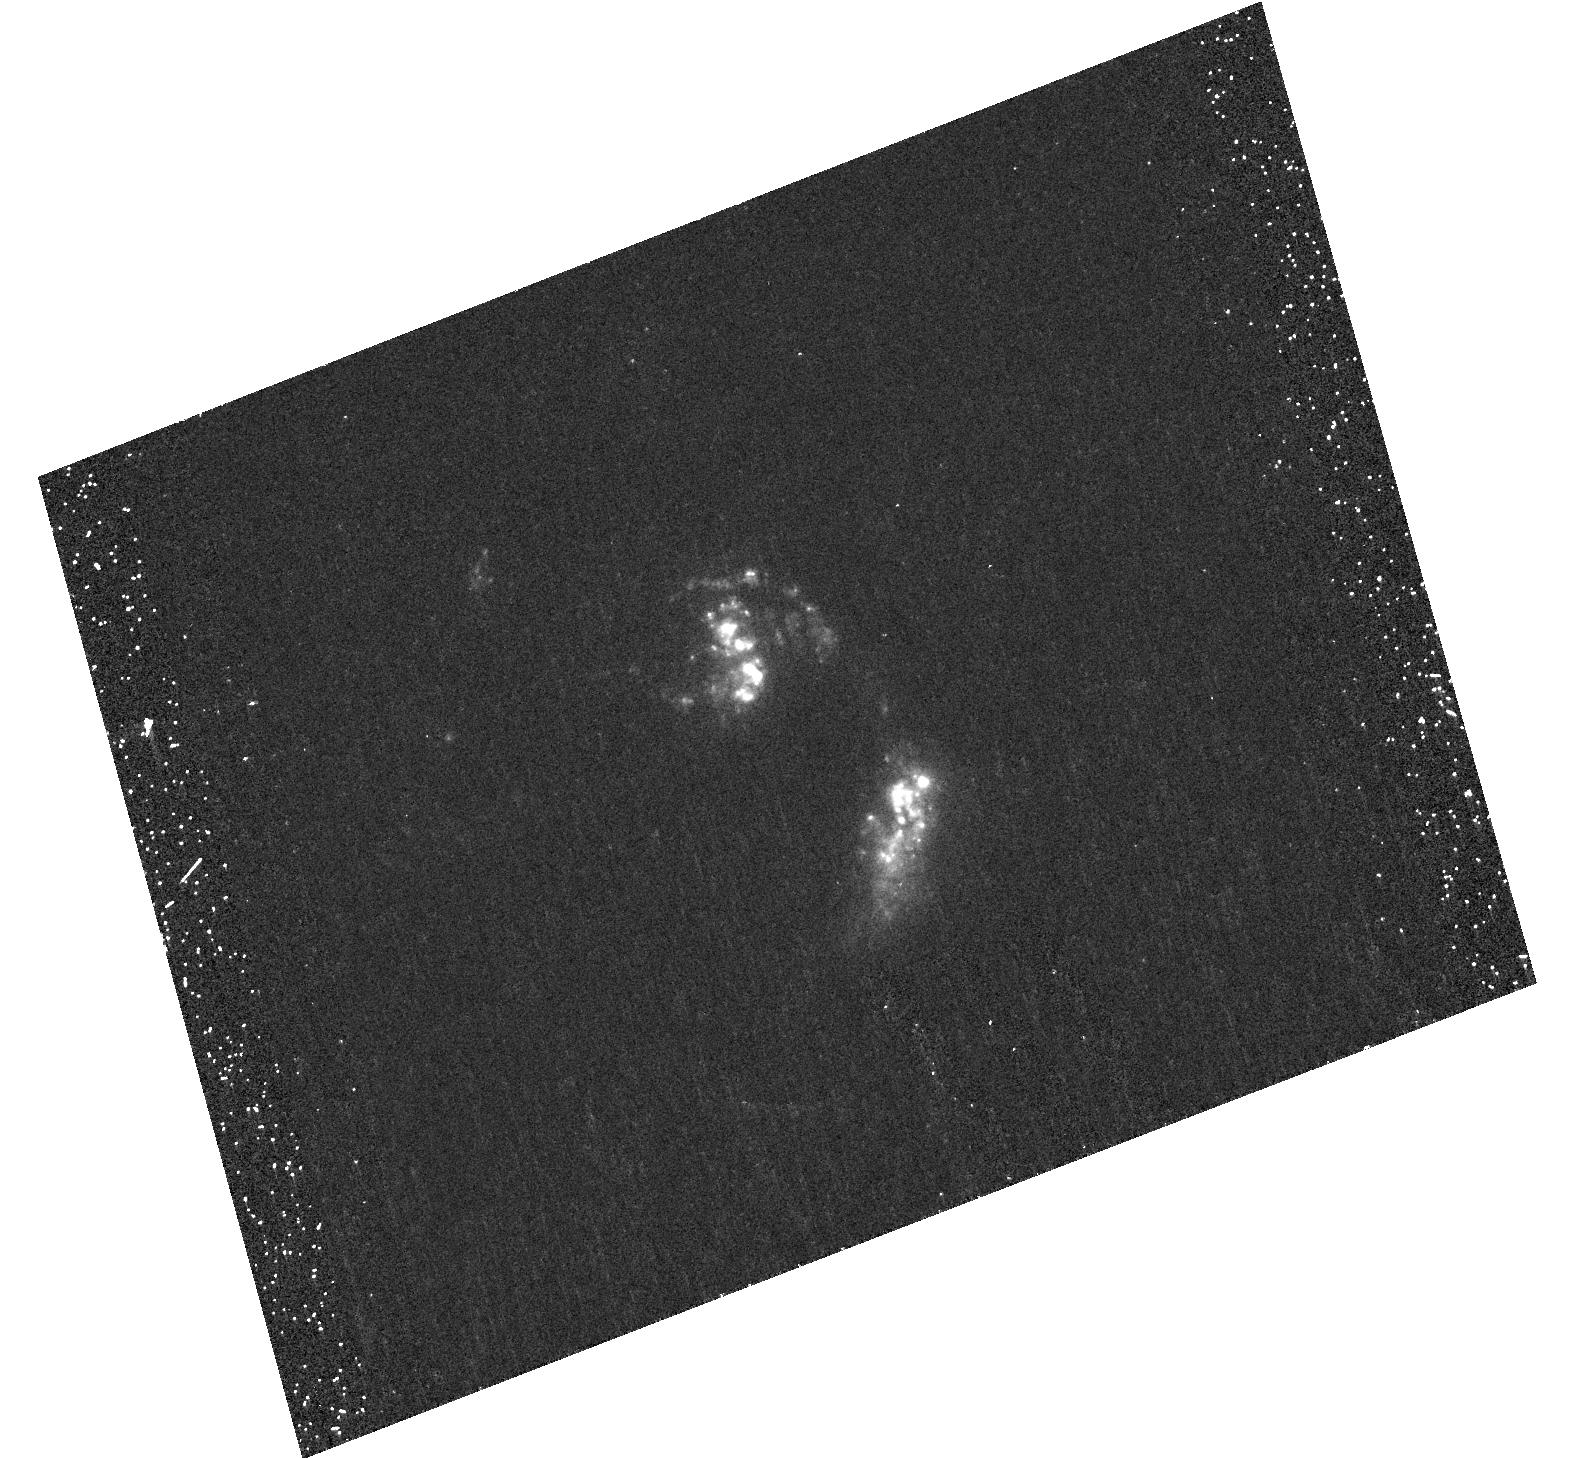
Target: NGC6090. Instrument: ACS/HRC. Filter: F220W. Exposure: 28 min. Observation ID: hst_10575_02_acs_hrc_f220w_j9fv02

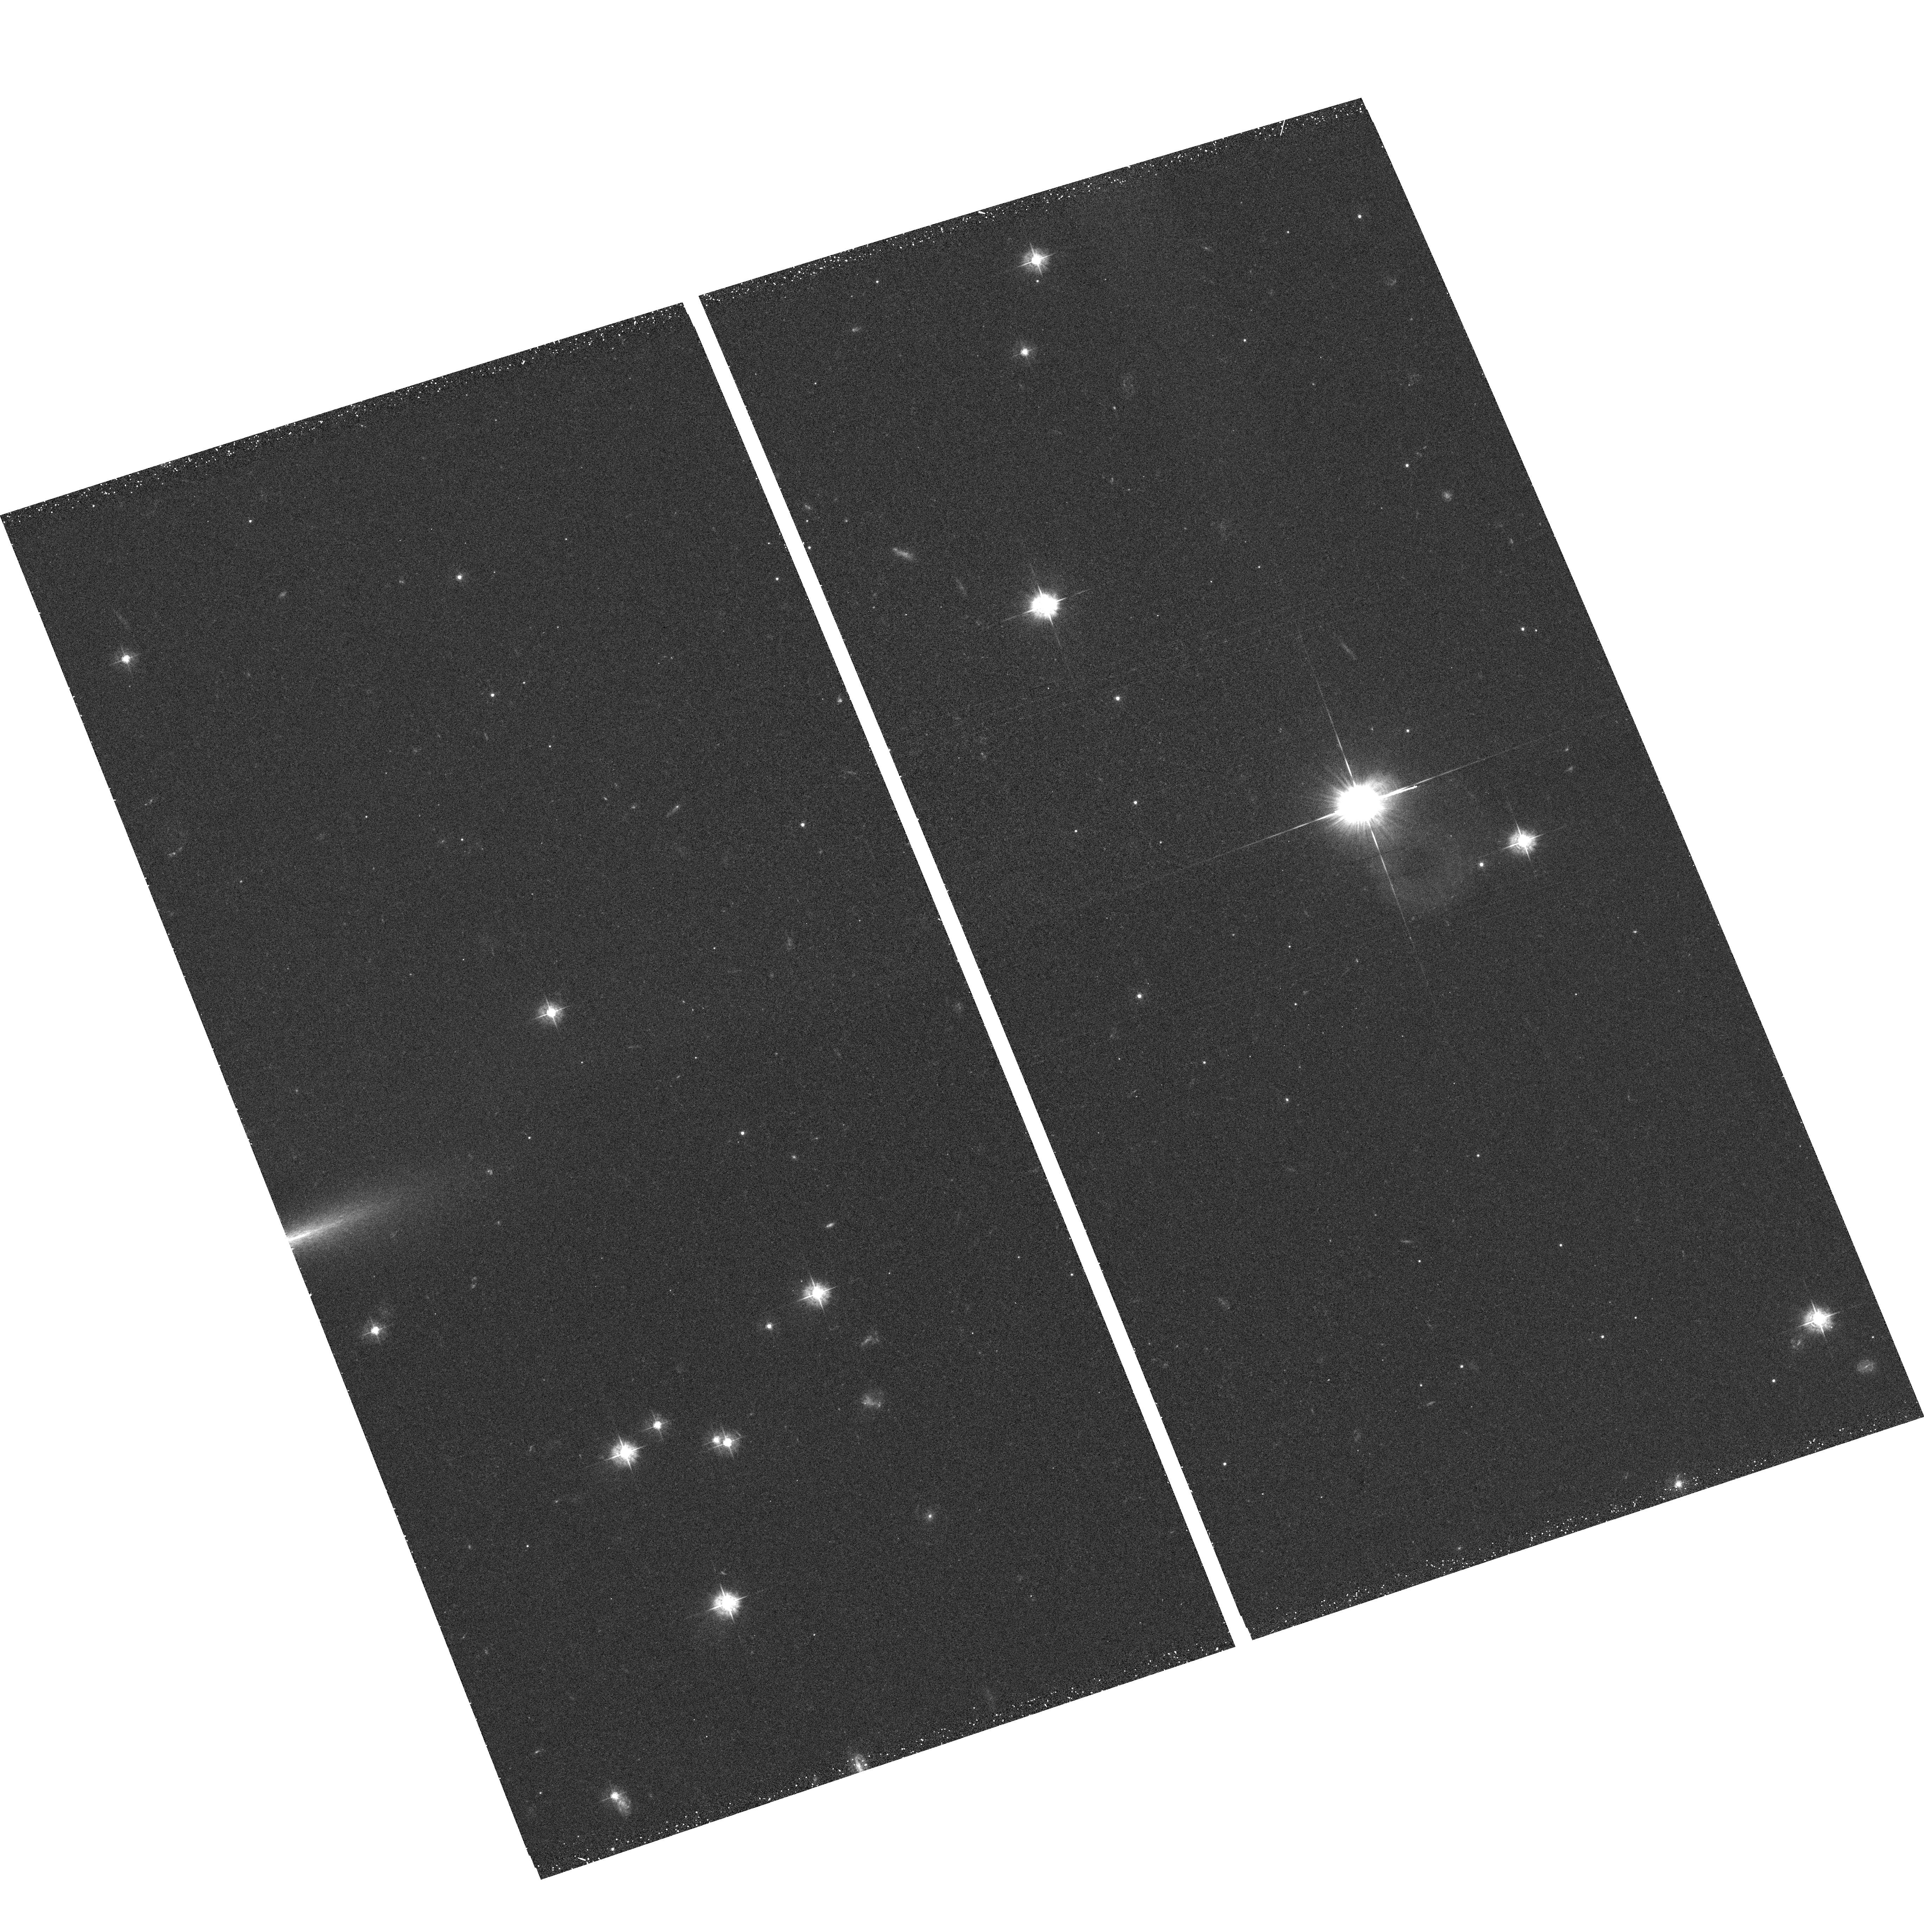
Target: field at RA 186.444°, Dec -36.234°. Instrument: ACS/WFC. Filter: F435W. Exposure: 22 min. Observation ID: hst_10575_04_acs_wfc_f435w_j9fv04

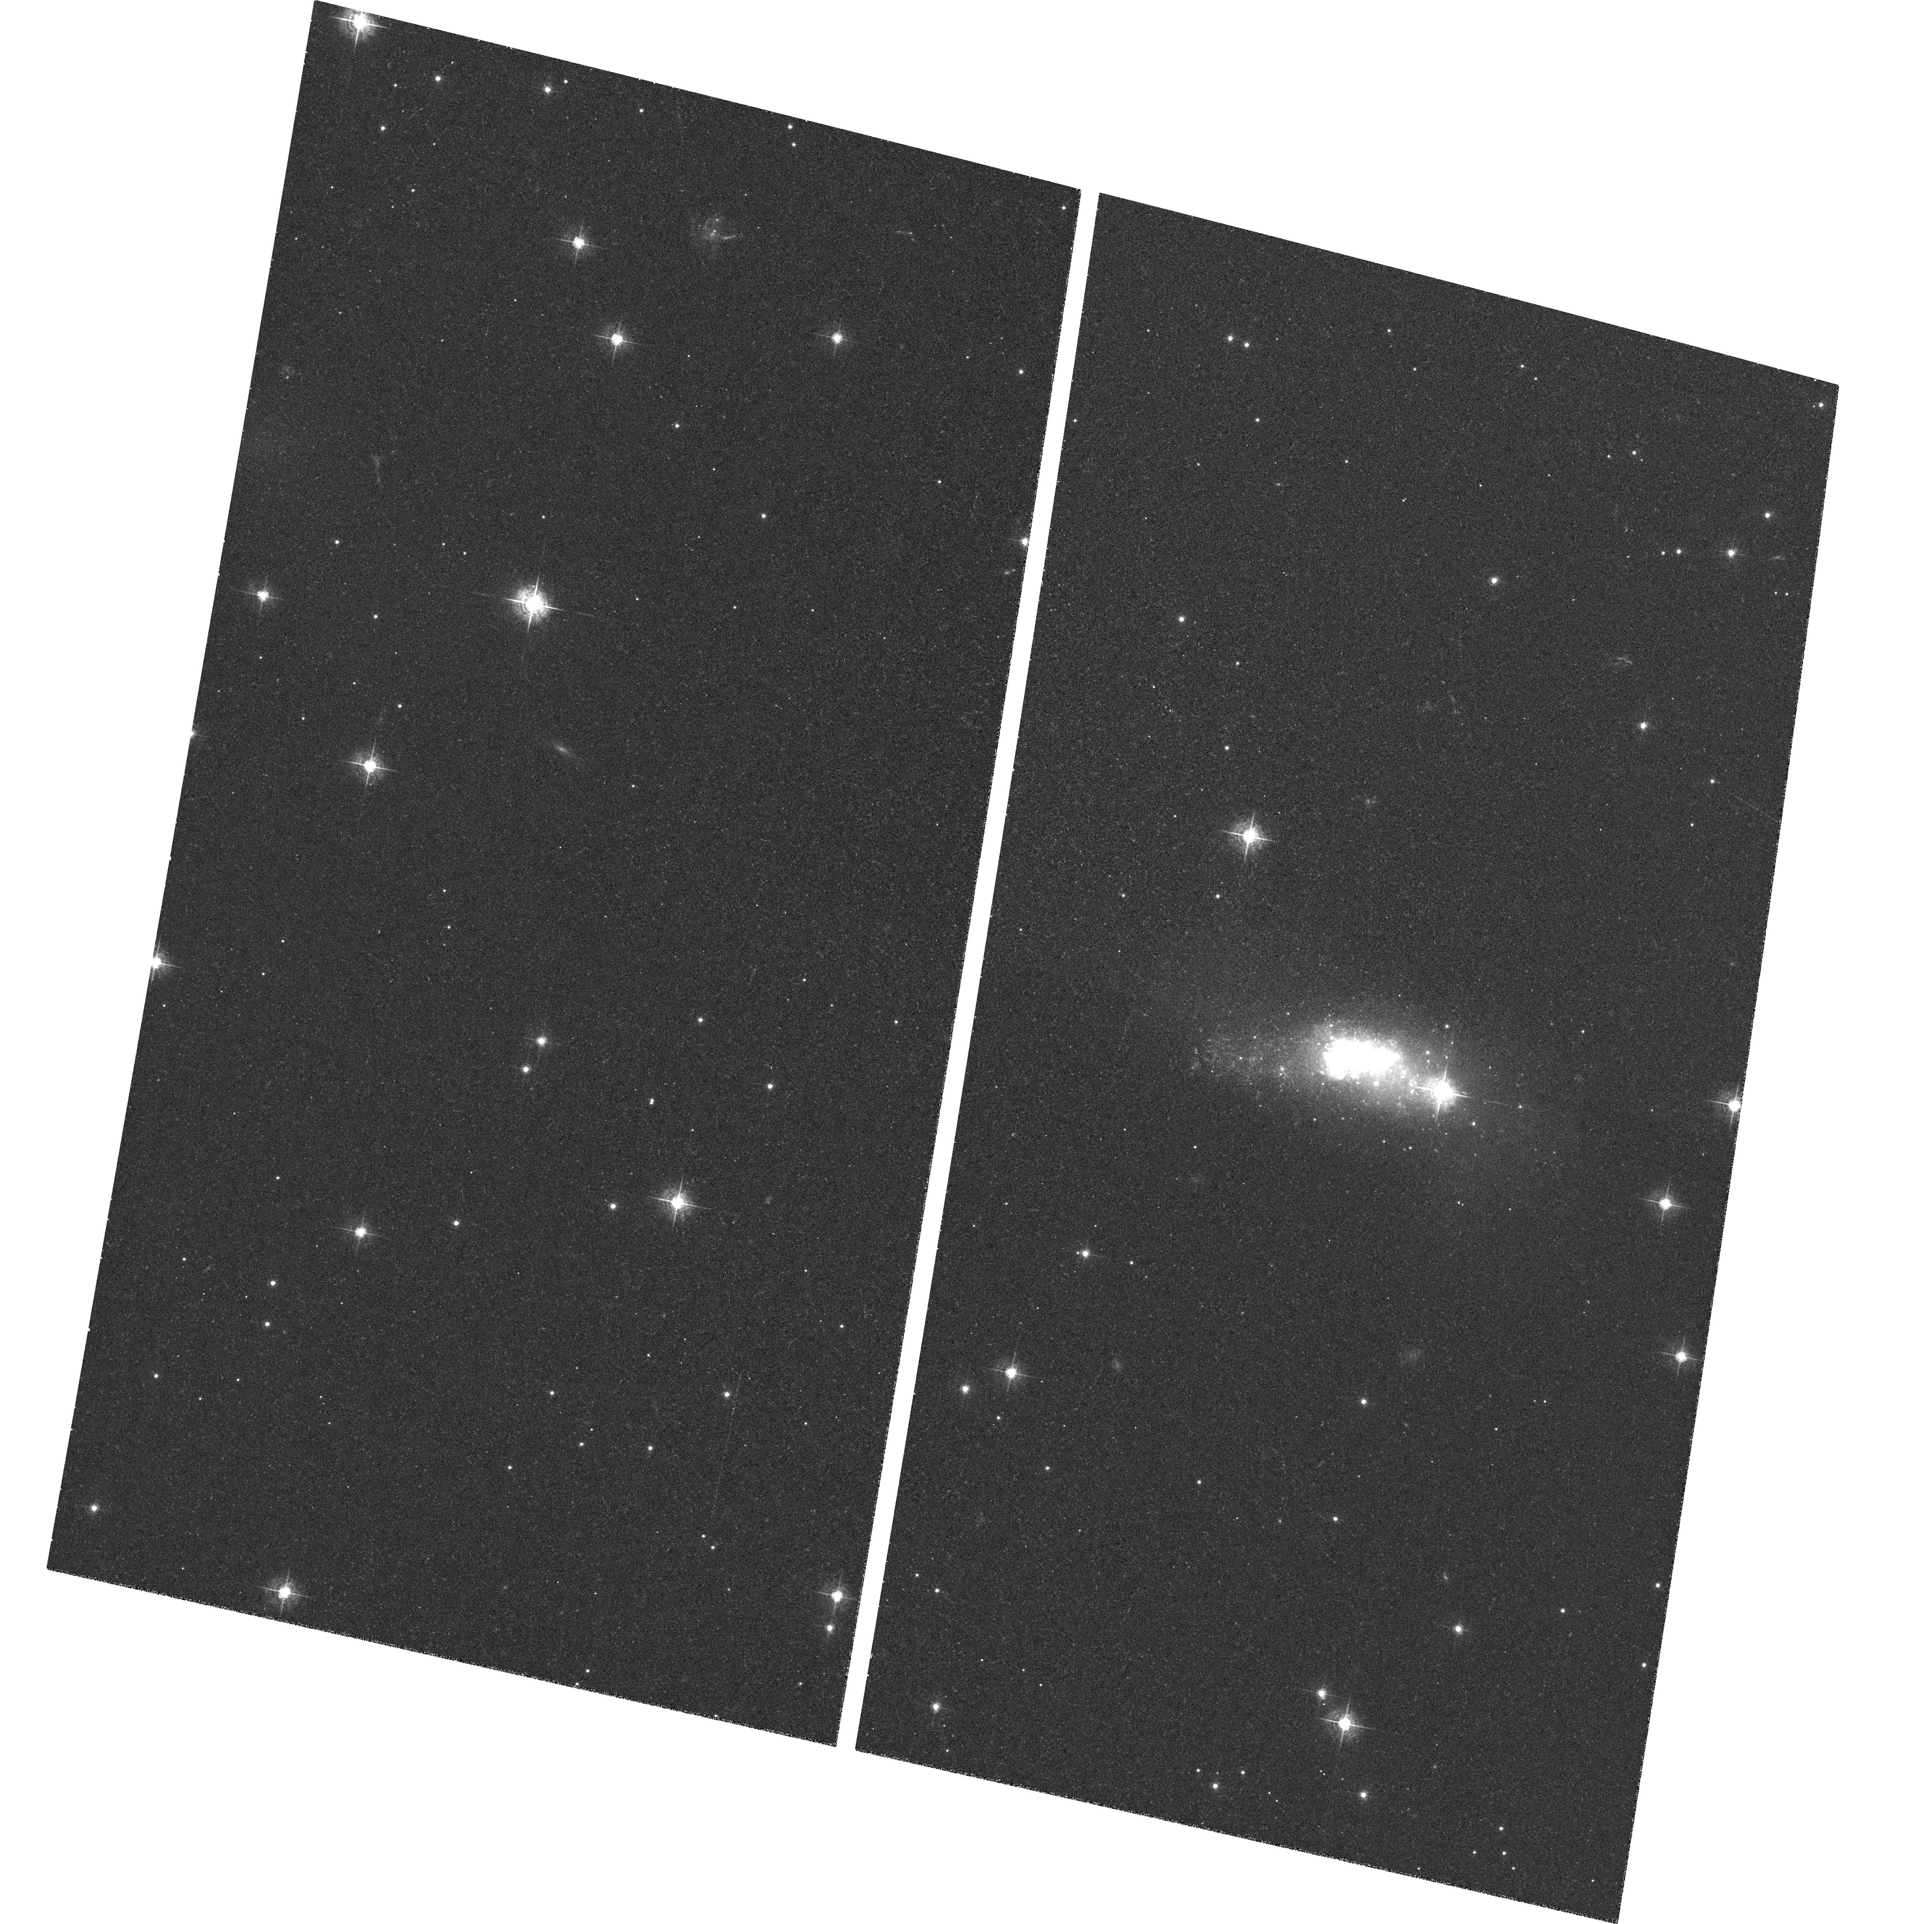
Target: ESO338-IG004. Instrument: ACS/WFC. Filter: F550M. Exposure: 14 min. Observation ID: hst_10575_06_acs_wfc_f550m_j9fv06

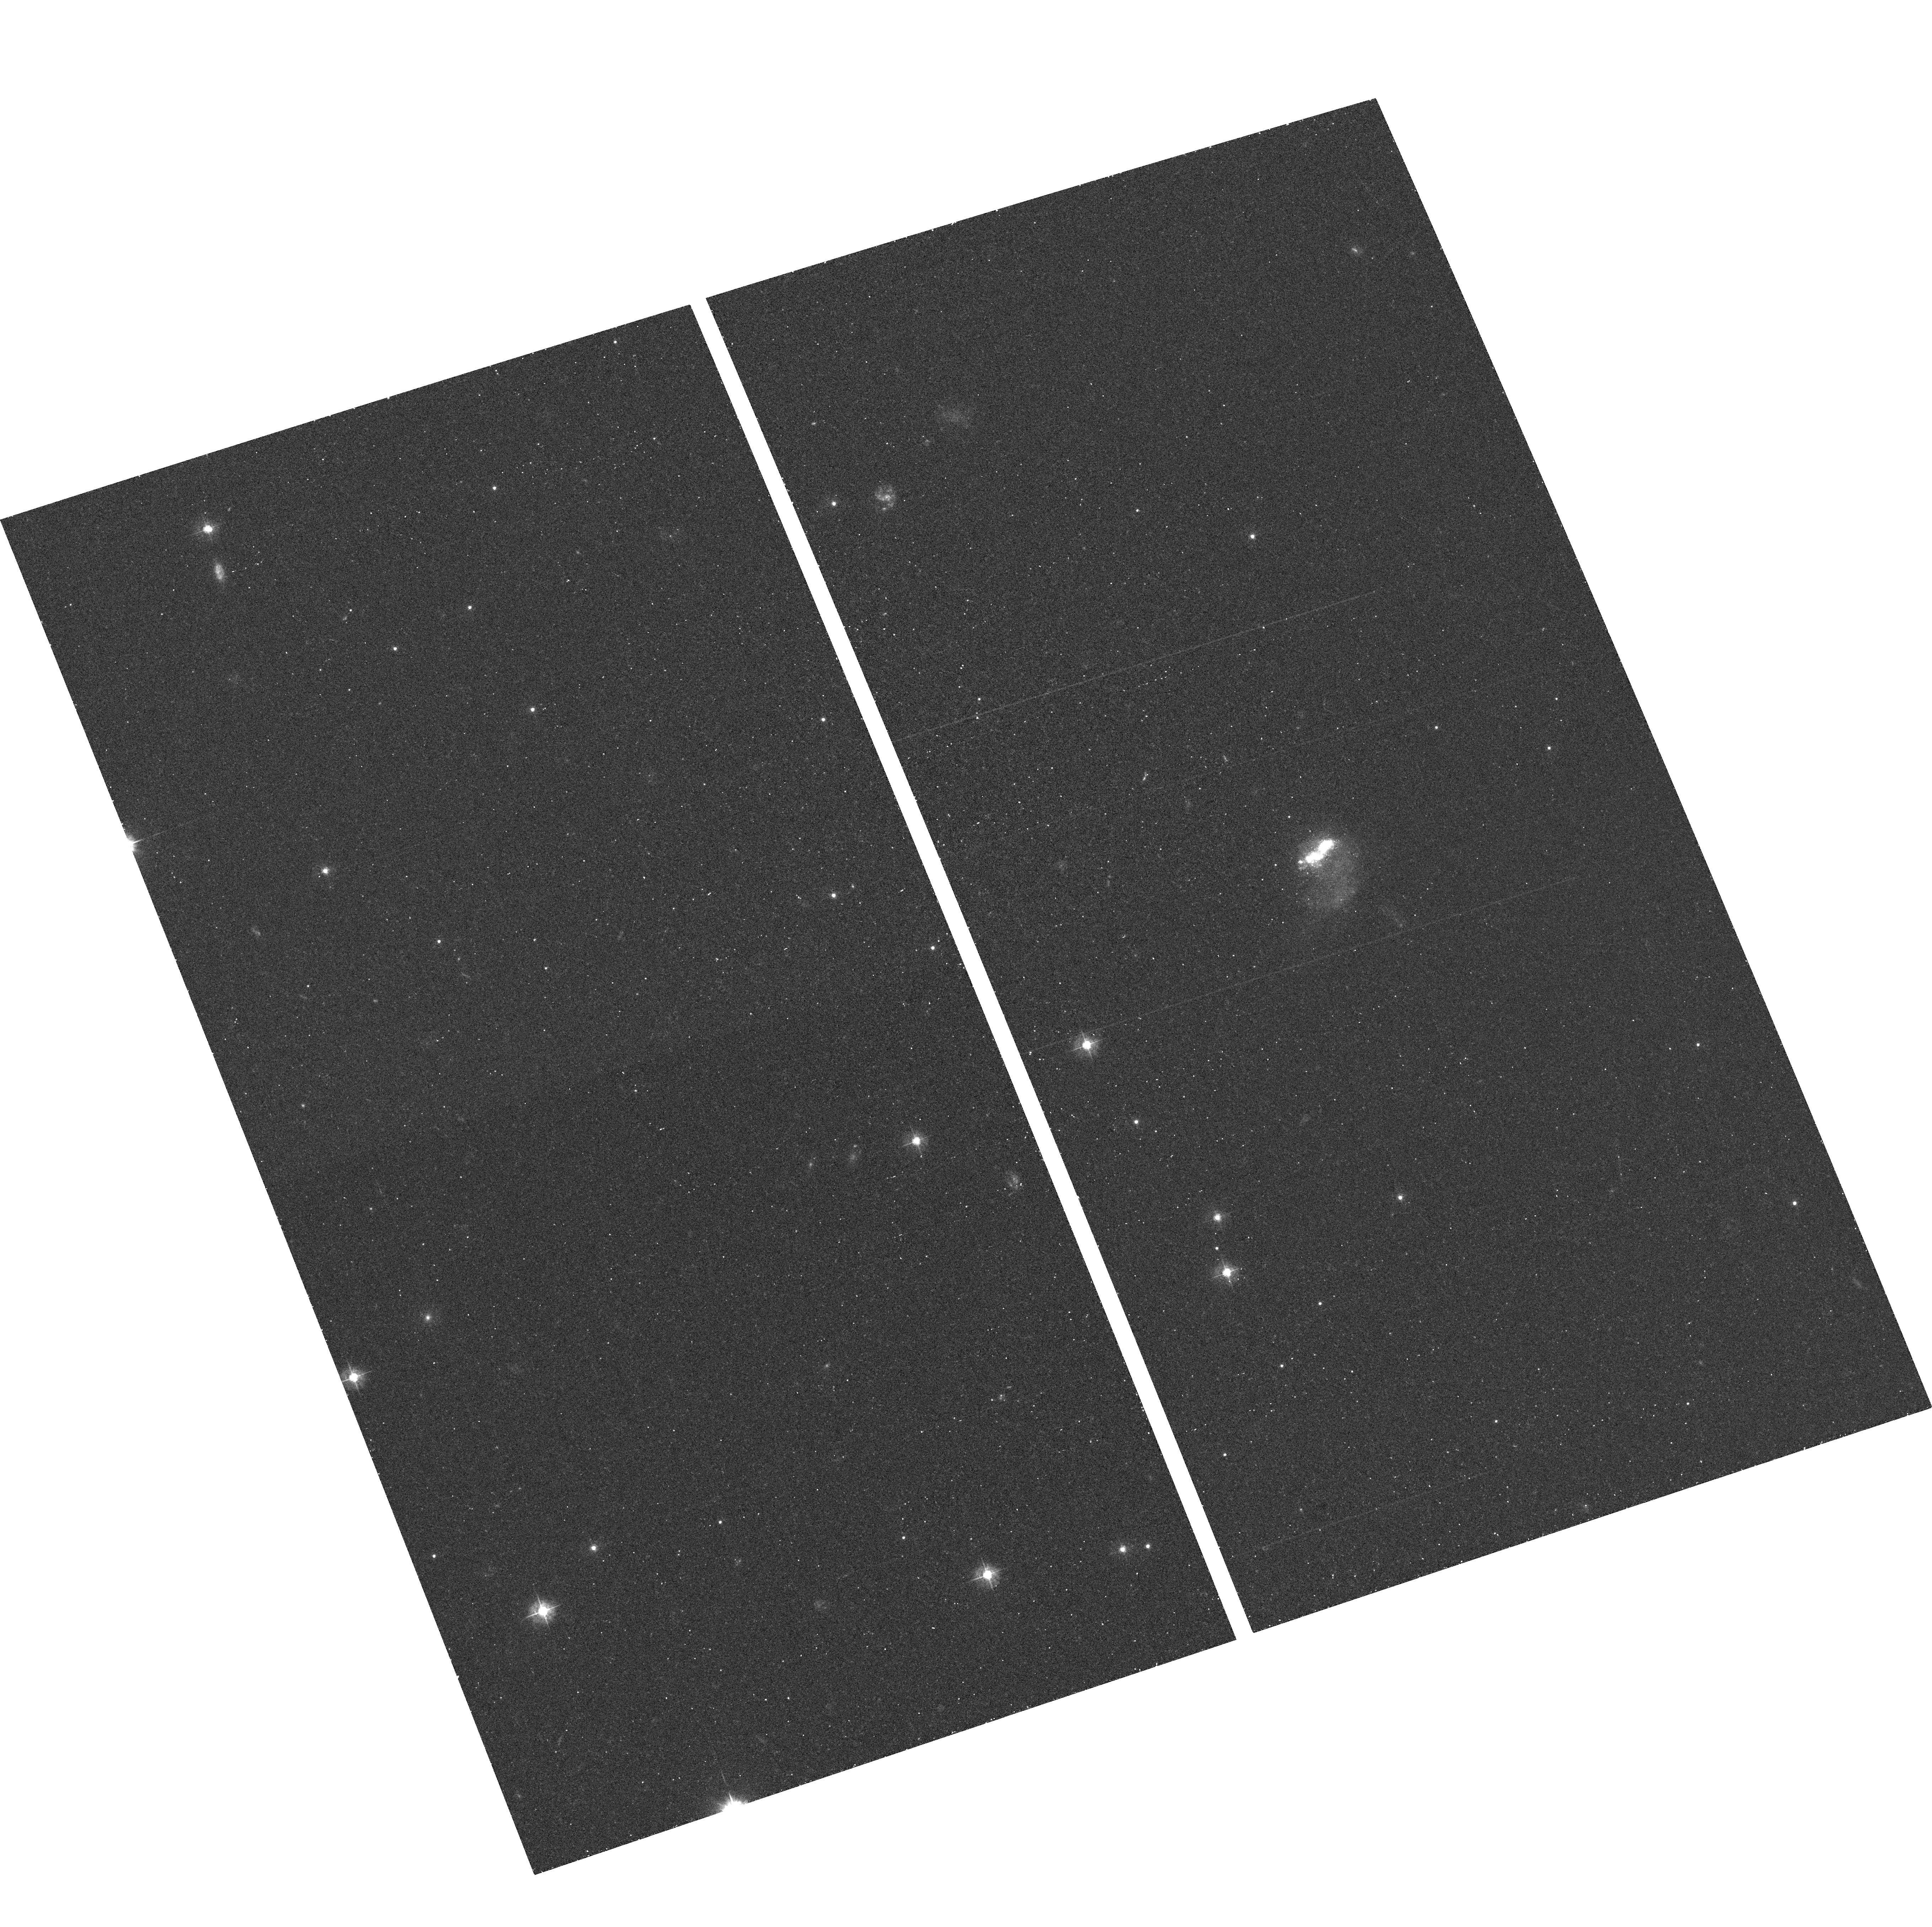
Target: TOLOLO65. Instrument: ACS/WFC. Filter: F435W. Exposure: 11 min. Observation ID: hst_10575_a4_acs_wfc_f435w_j9fva4

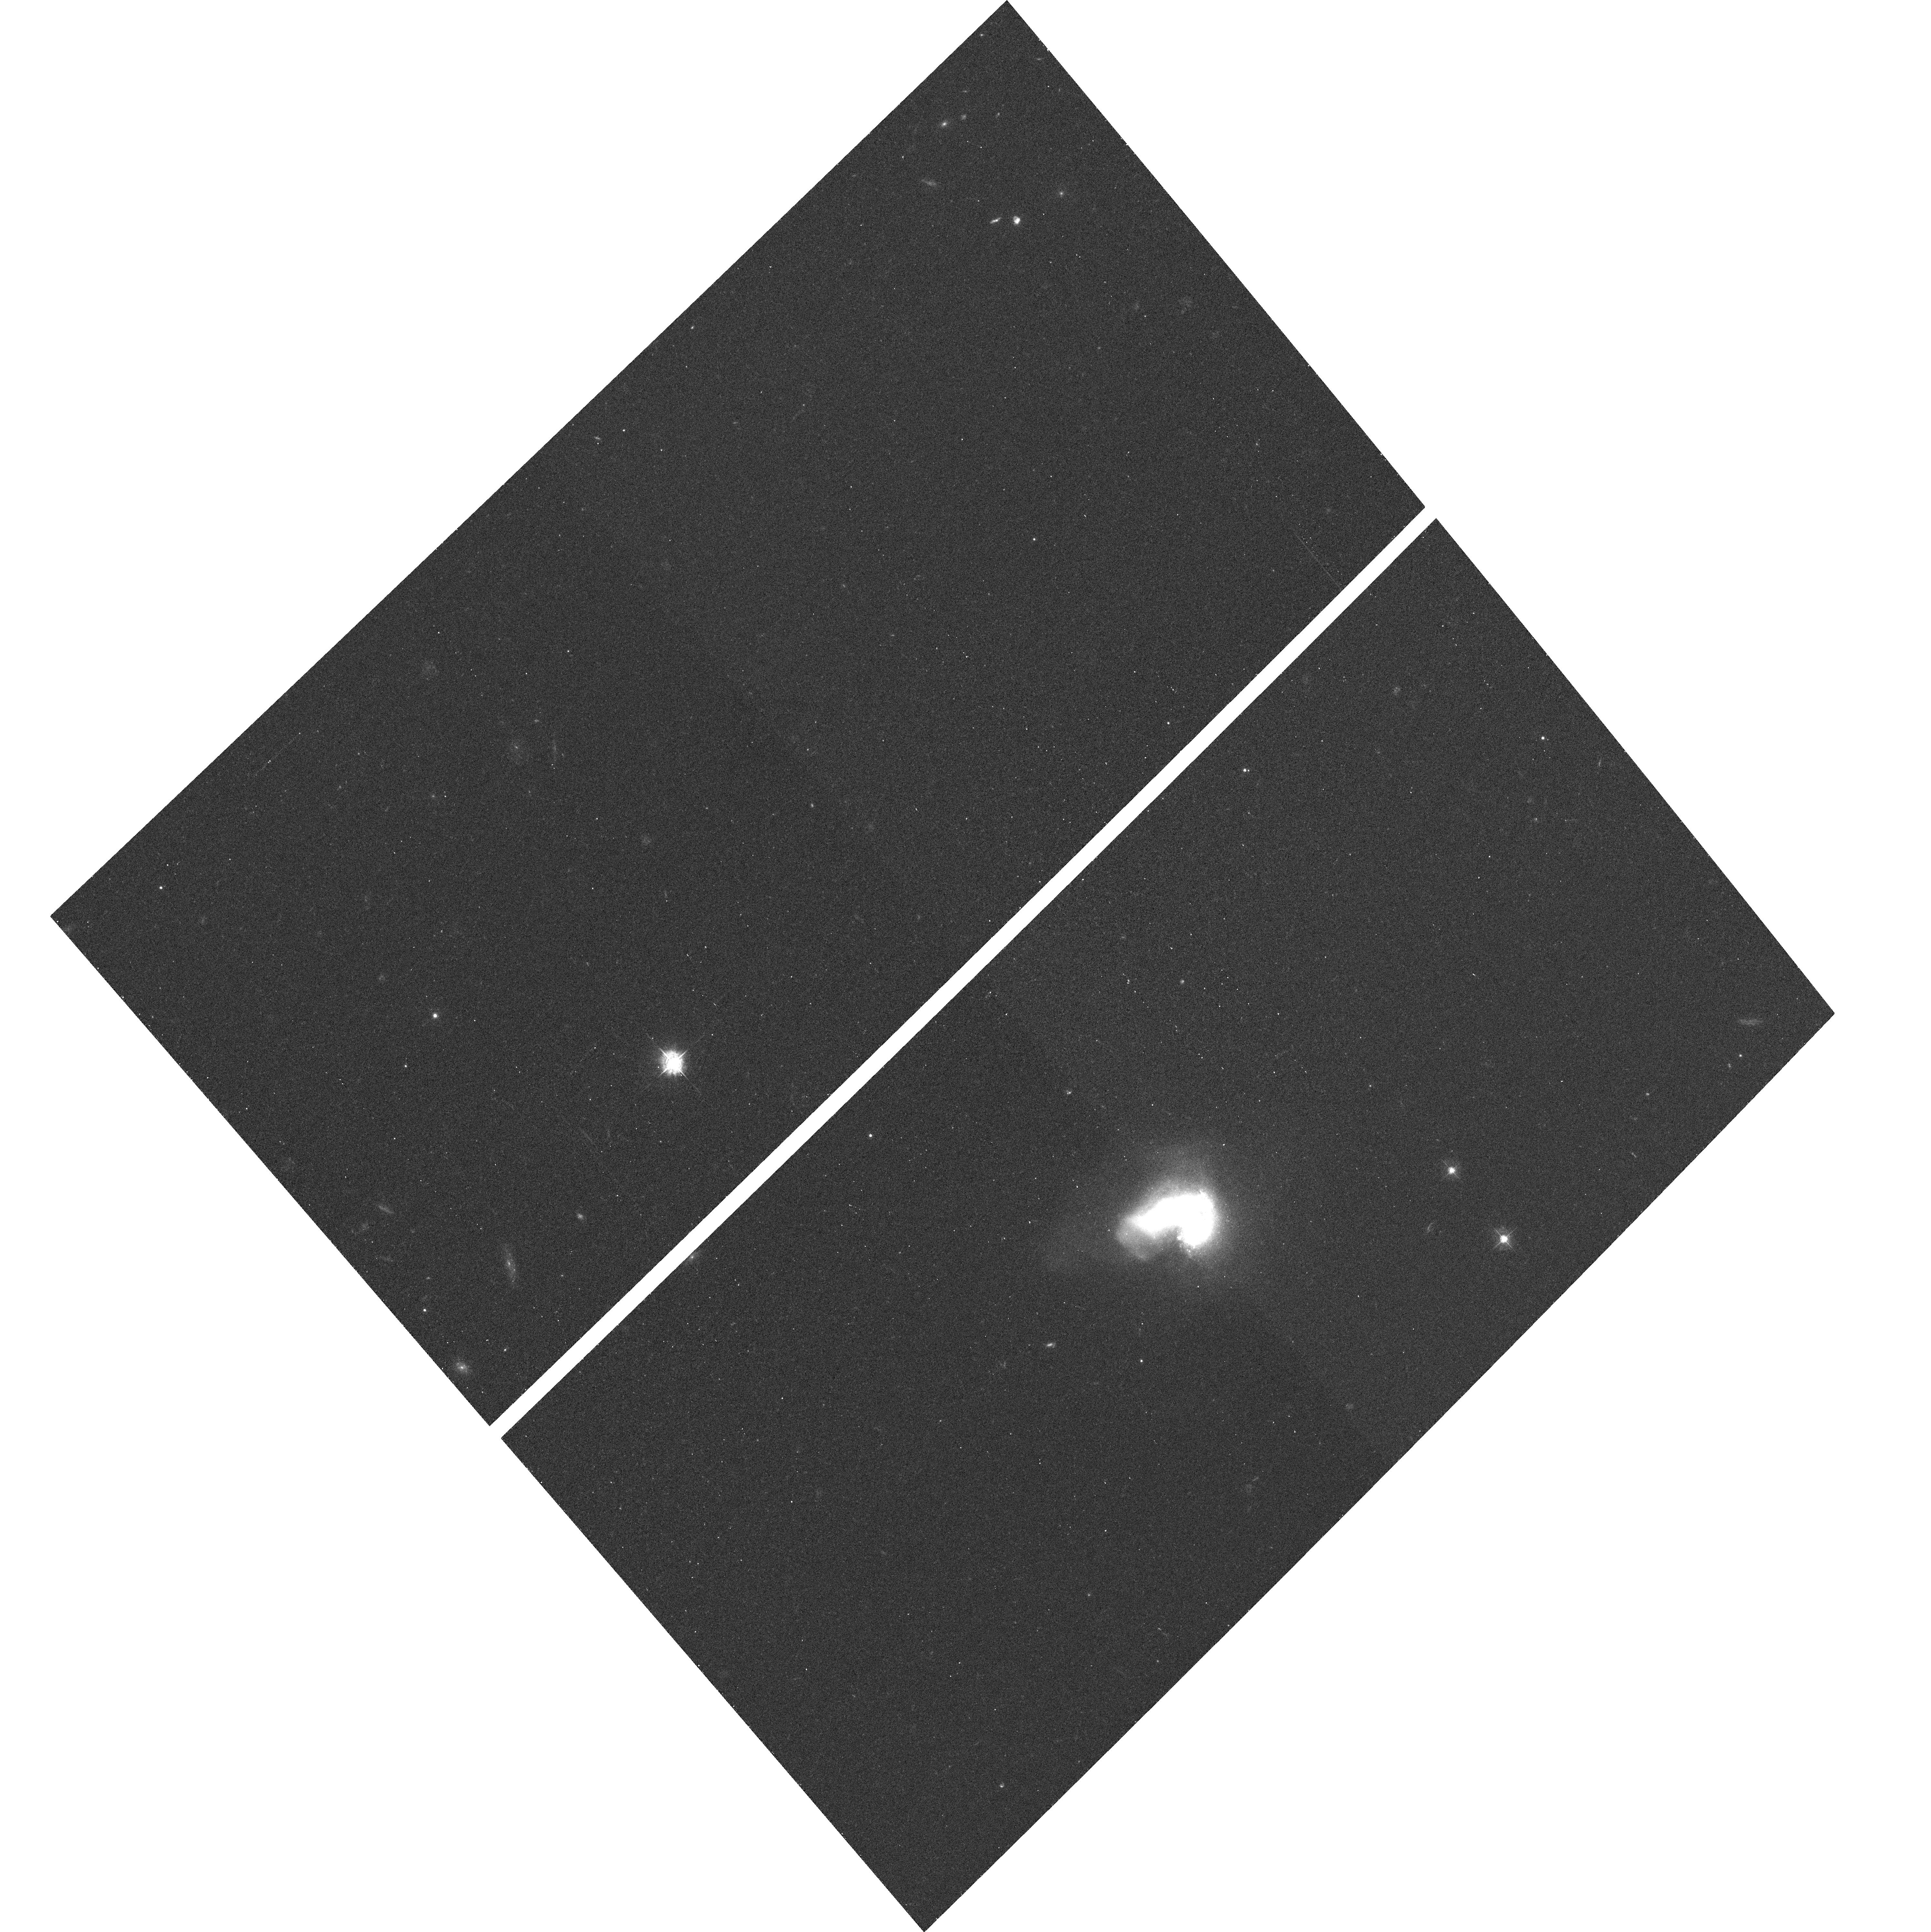
Target: ESO350-IG038. Instrument: ACS/WFC. Filter: F435W. Exposure: 11 min. Observation ID: hst_10575_a1_acs_wfc_f435w_j9fva1

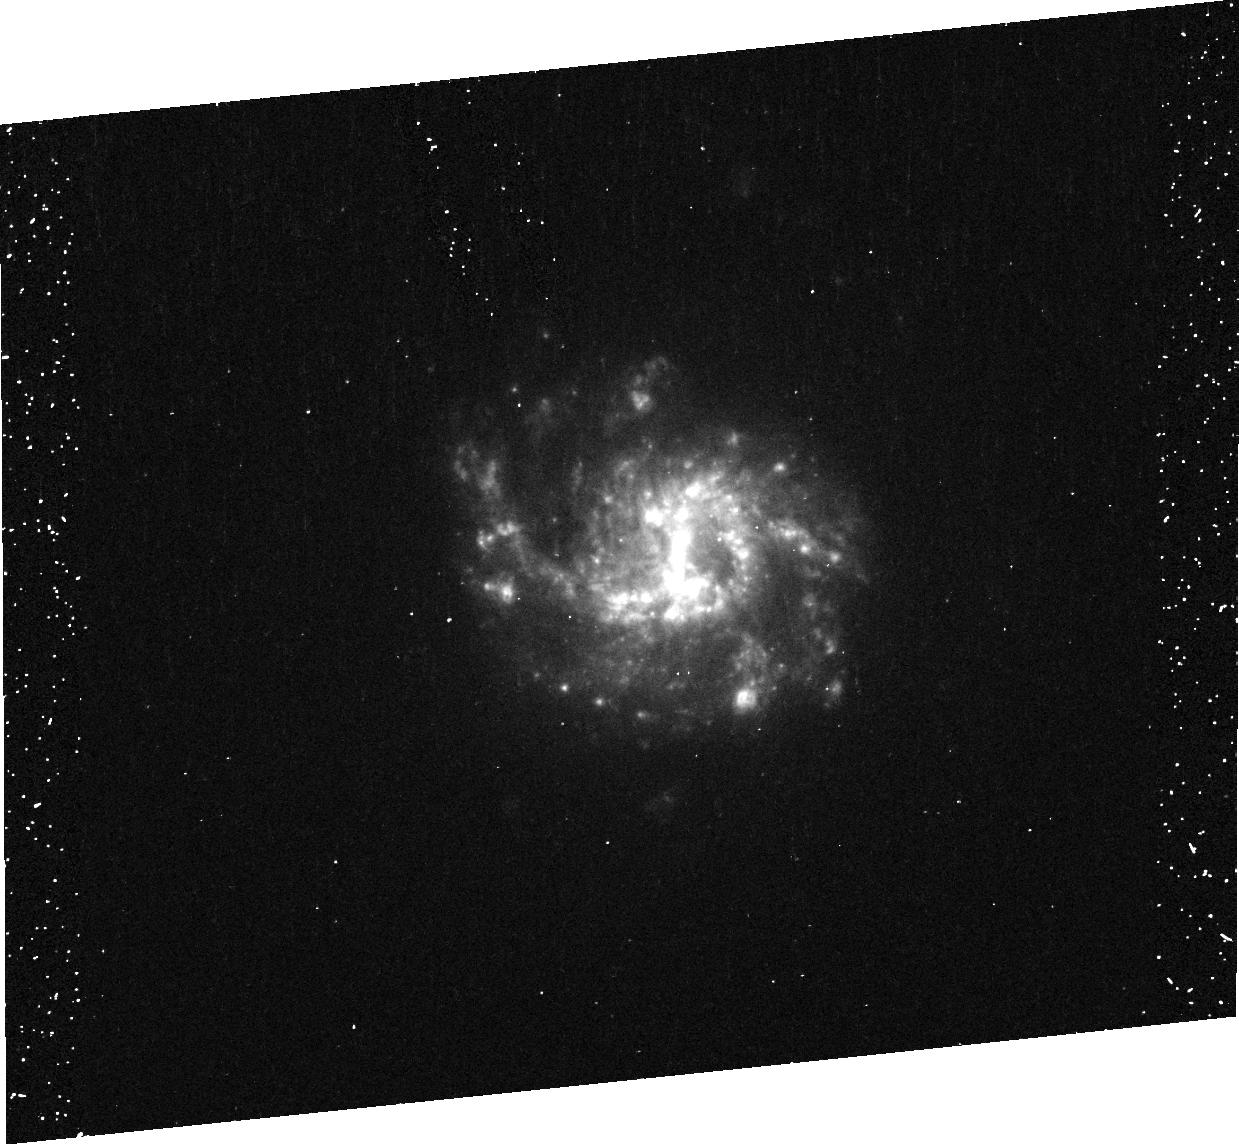
Target: IRAS08339+6517. Instrument: ACS/HRC. Filter: FR656N. Exposure: 18 min. Observation ID: j9fv05050

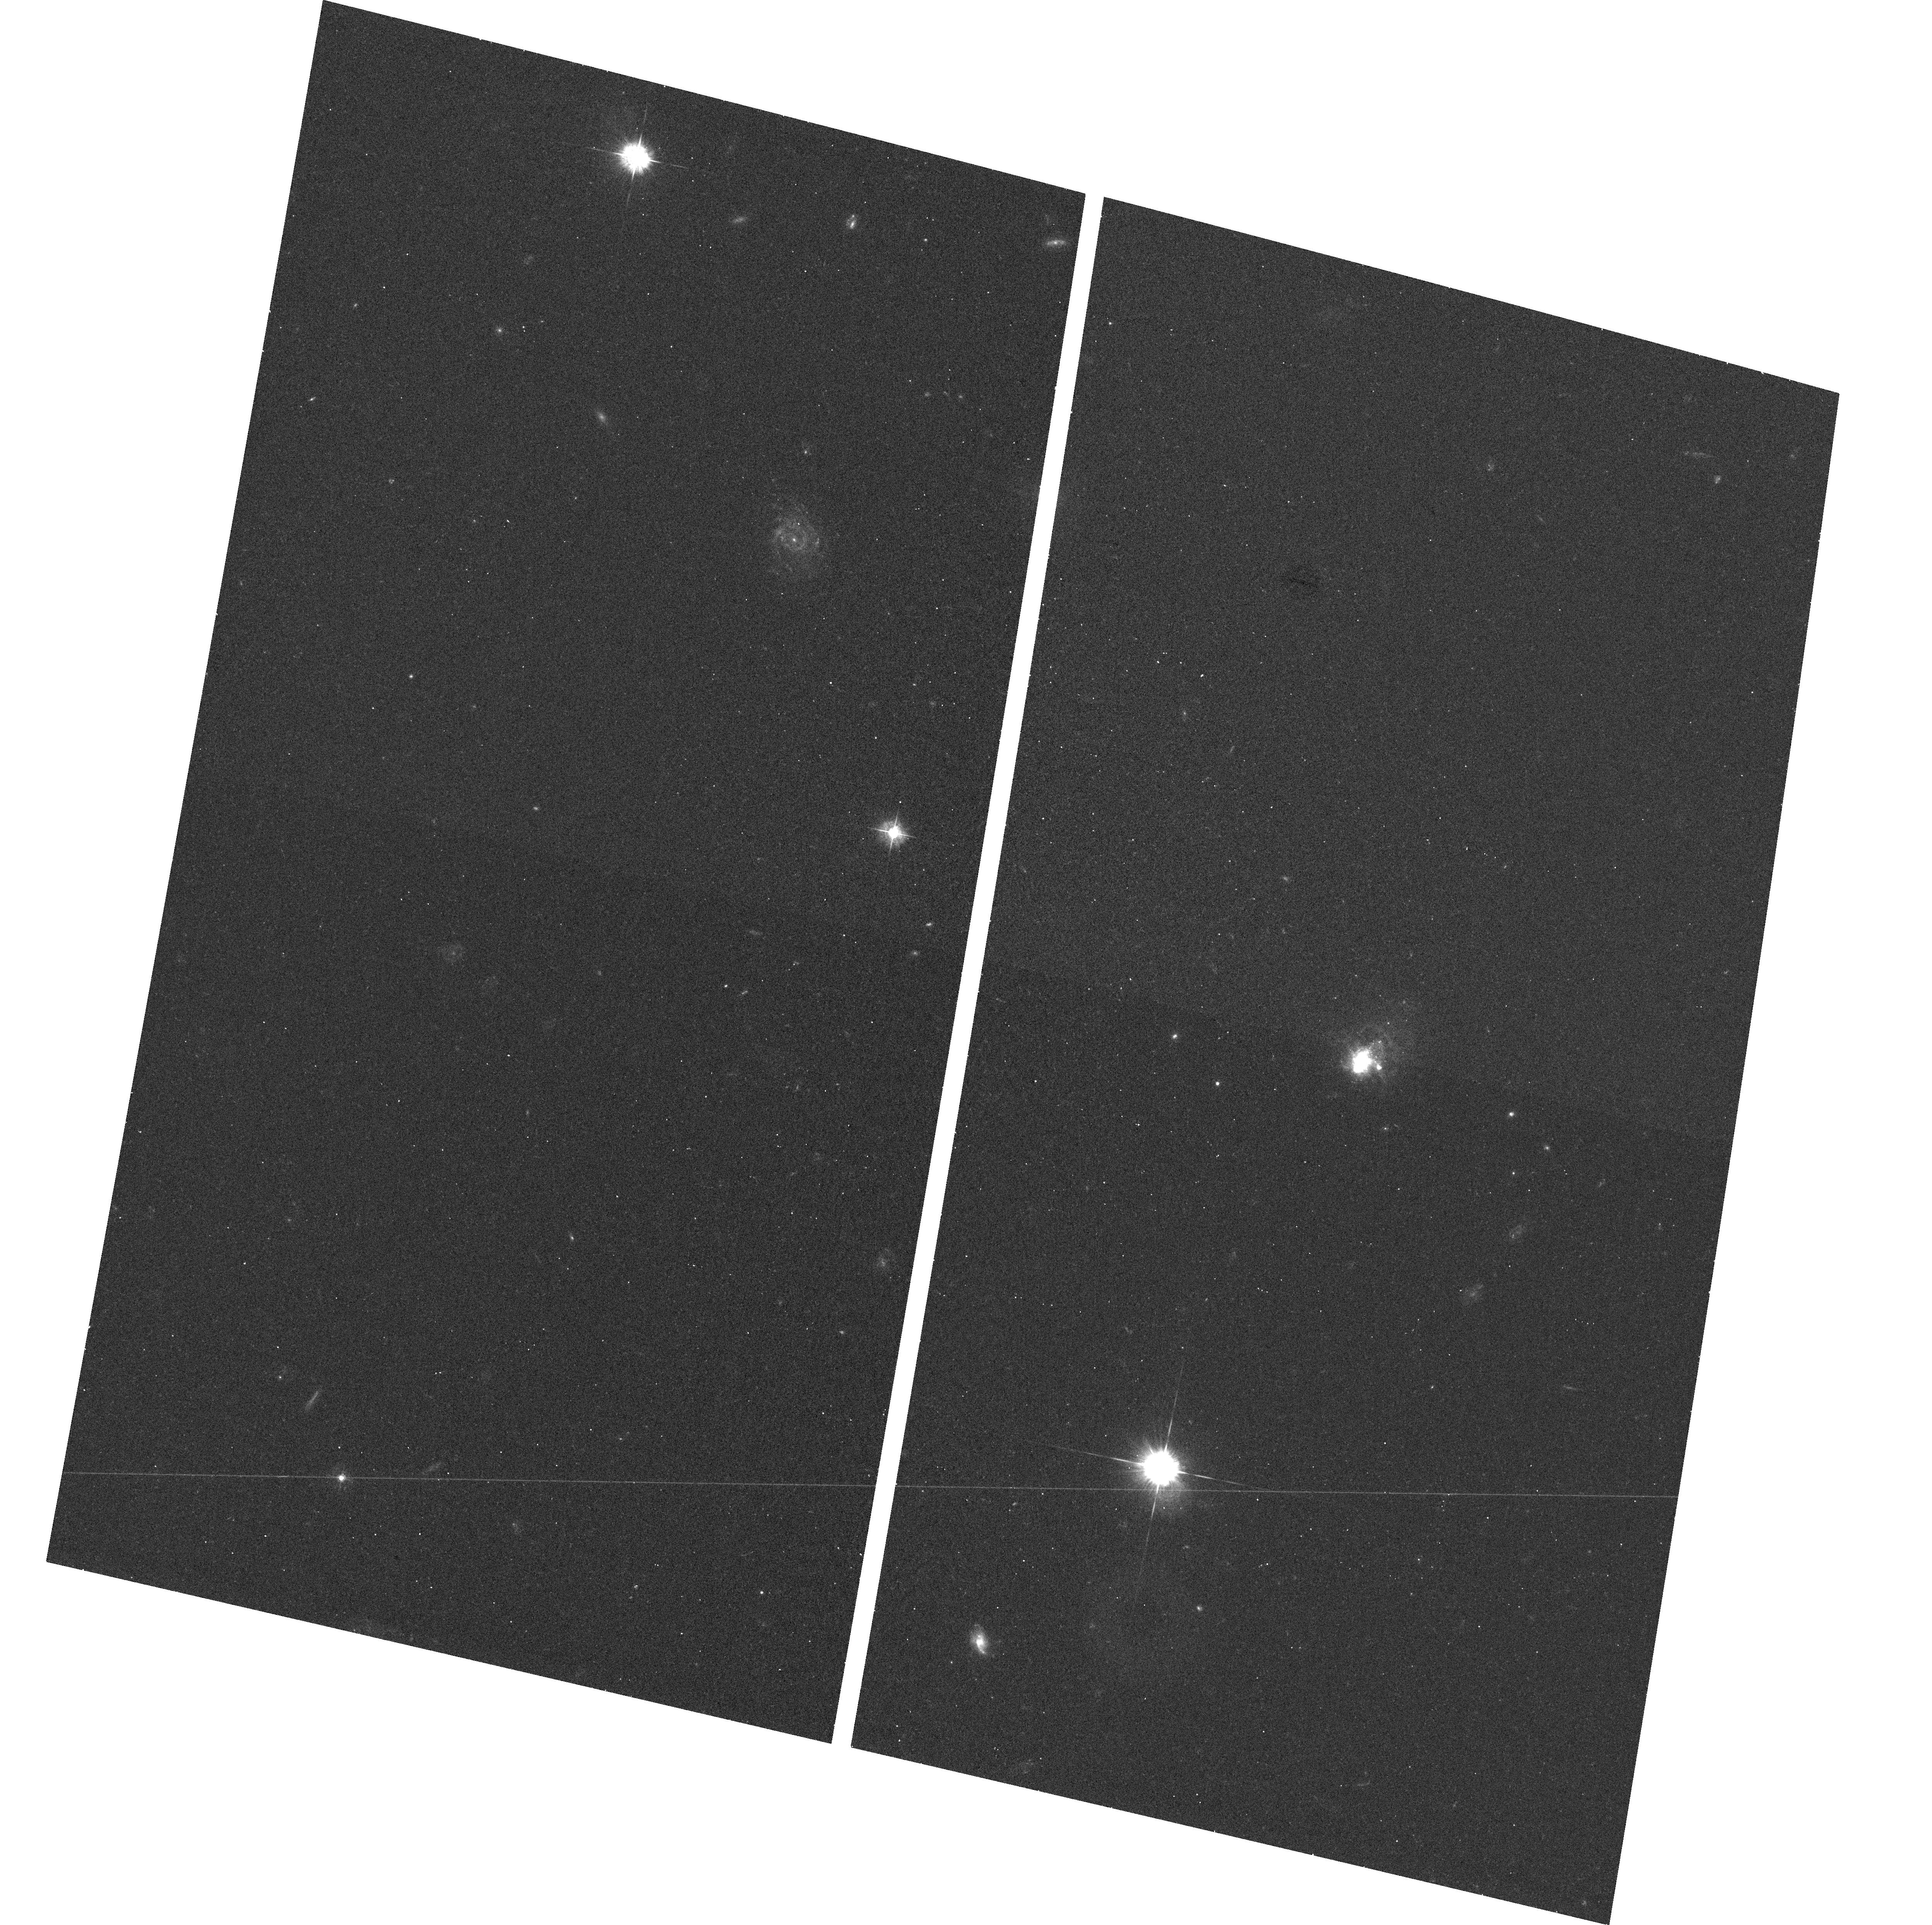
Target: SBS0335-052. Instrument: ACS/WFC. Filter: F435W. Exposure: 11 min. Observation ID: hst_10575_a3_acs_wfc_f435w_j9fva3

Lyman alpha morphology of local starburst galaxies (PI: Oestlin, Goeran)

Our pilot imaging study of 6 local galaxies using ACS/SBC in the cosmologically important Lyman-alpha line has begun to reveal intriguing results. Here we propse ACS/HRC imaging of this sample, the approval of the which will allow for a significant increase in the impact of the original study and extend the limits of current understanding of Lyman-alpha escape. With this data we can accurately calibrate our Lyman-alpha line-only images and explore for the first time Lyman-alpha fluxes and equivalent widths in spatially resolved systems. These data would also allow us to test the current models of Lyman-alpha escape mechanisms and investigate possible correlations between Lyman-alpha emission and other local parameters such as age and internal reddening. The addition of high-resolution H-alpha data allows us to quantitatively study the decoupling of Lyman-alpha from non-resonant radiation and spatially explore the destruction and attenuation of Lyman-alpha. The study will go a long way towards resolving the outstanding issues complicating the interpretation of high redshift studies and the use of Lyman-alpha to quantitatively study the distant universe.